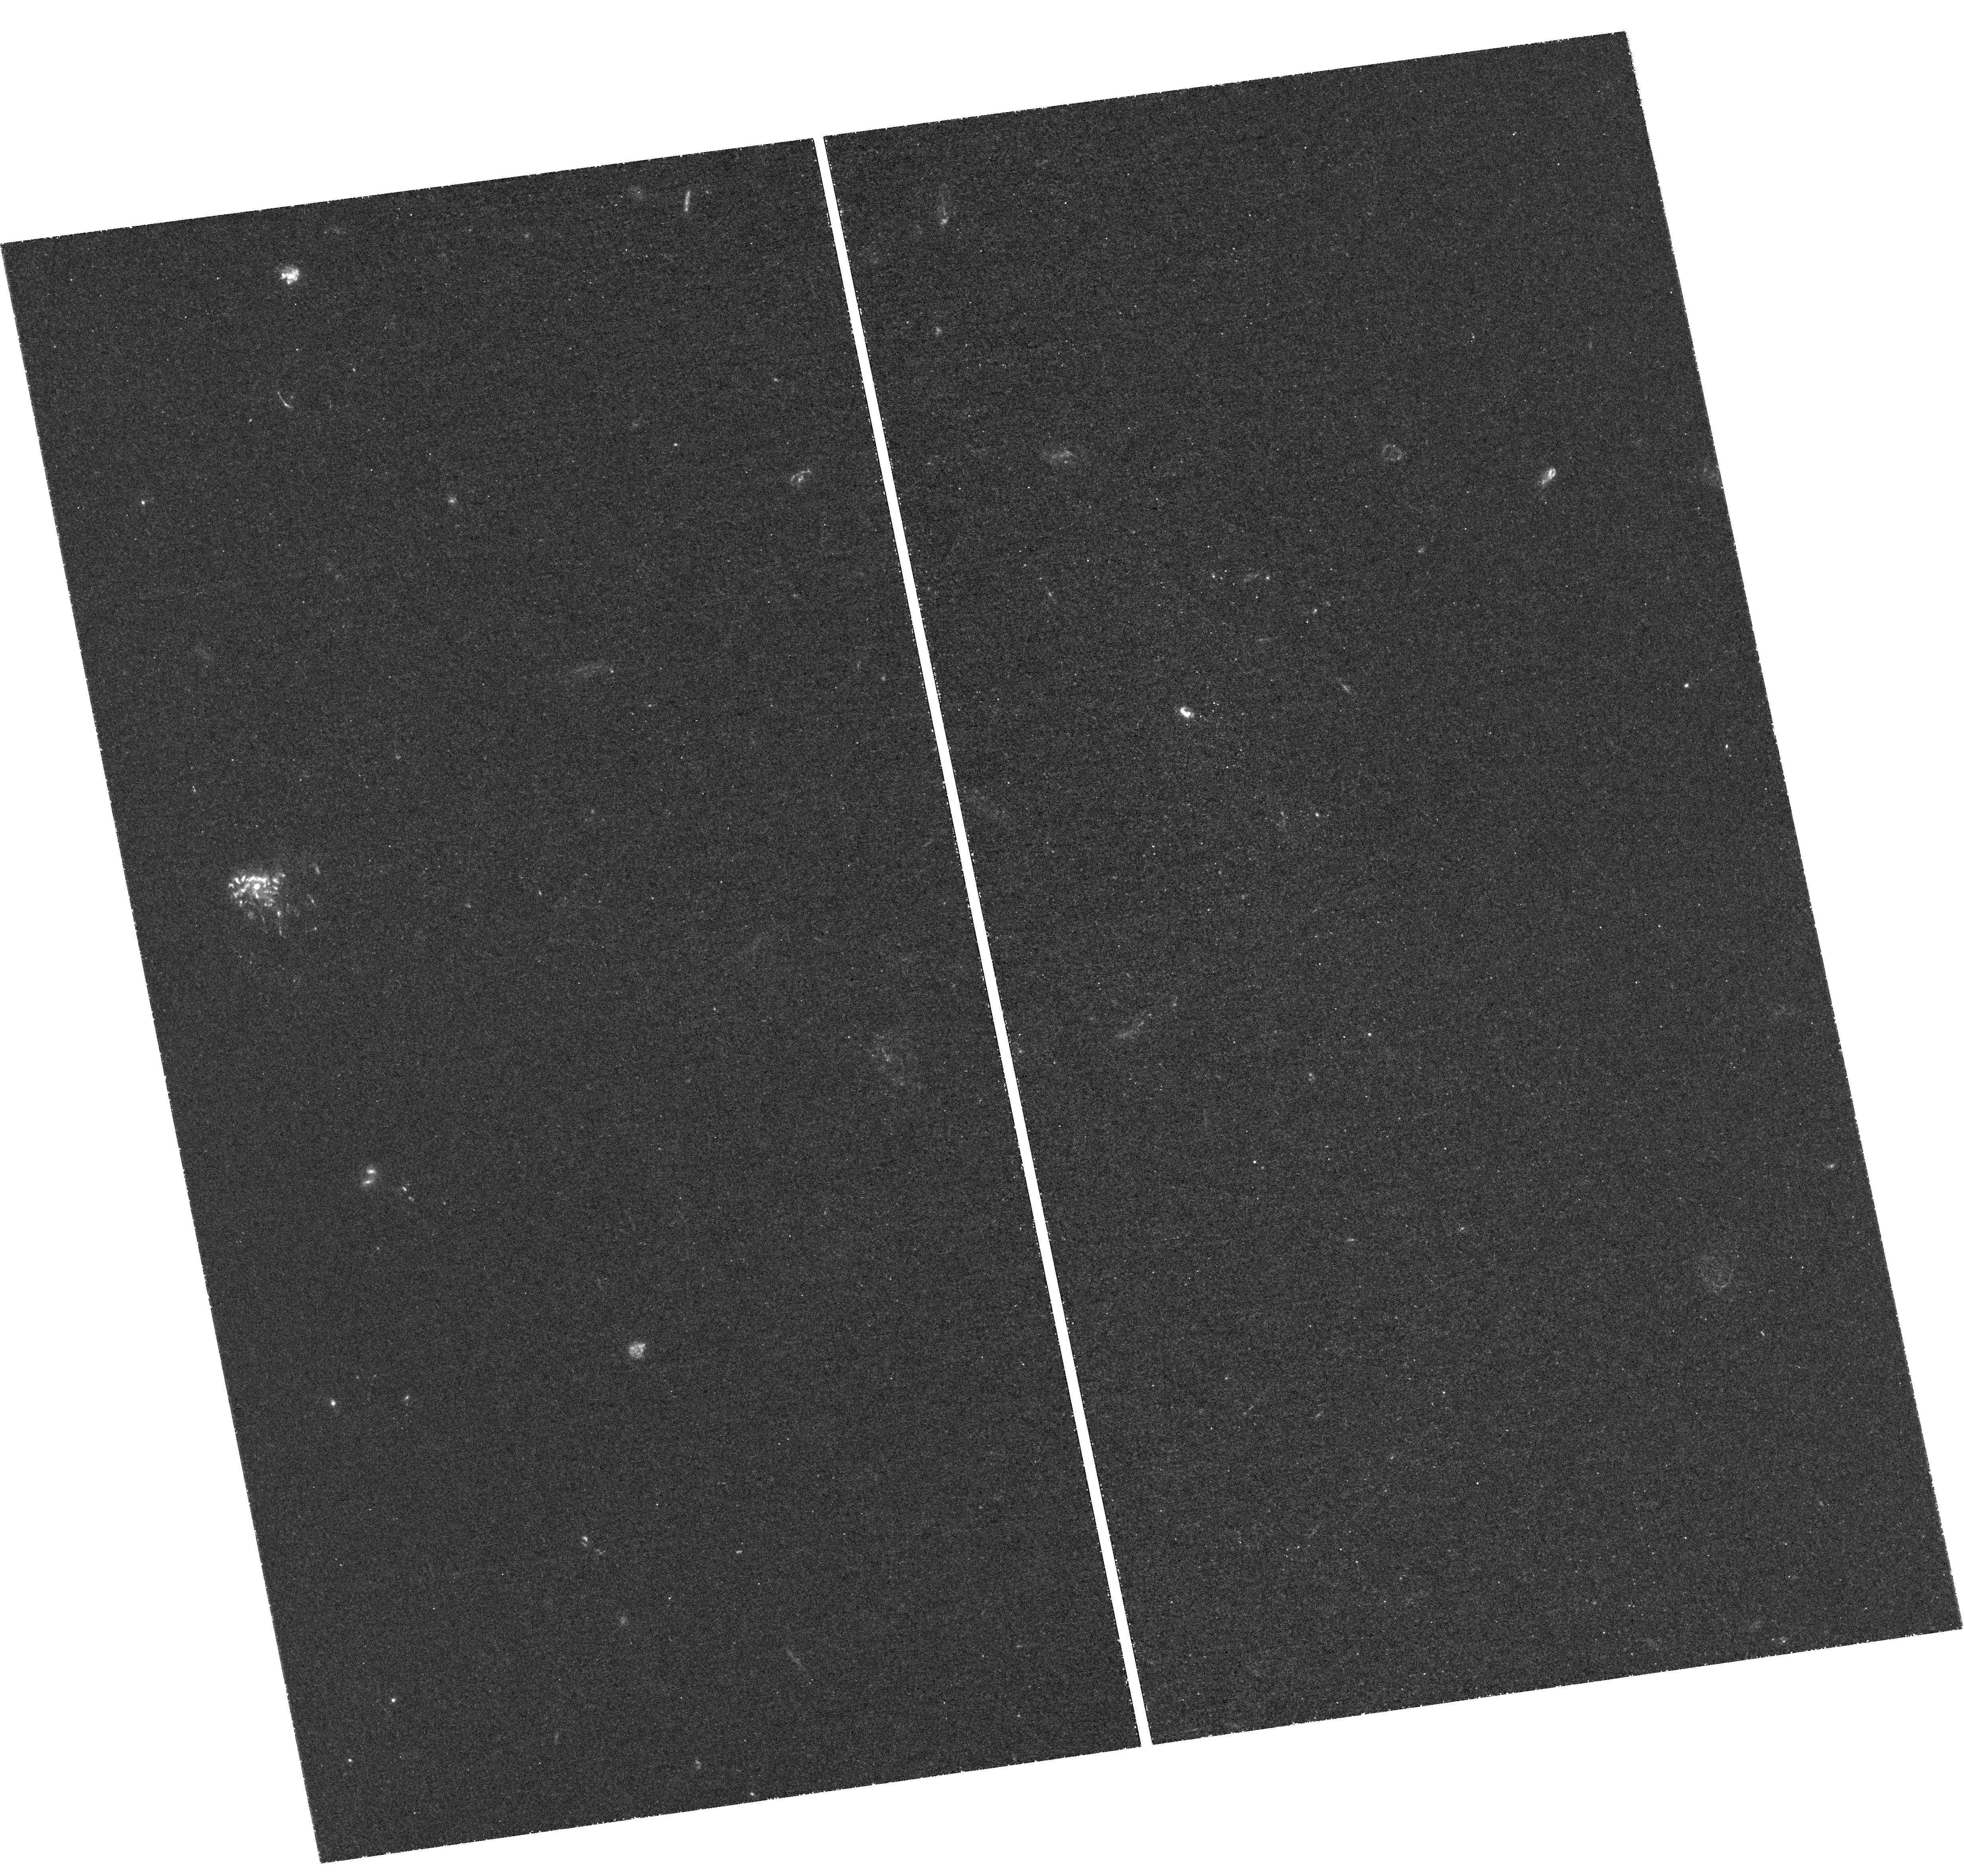
Target: ABELL2744. Instrument: WFC3/UVIS. Filter: F275W. Exposure: 3.2 h. Observation ID: hst_13389_01_wfc3_uvis_f275w_icda01

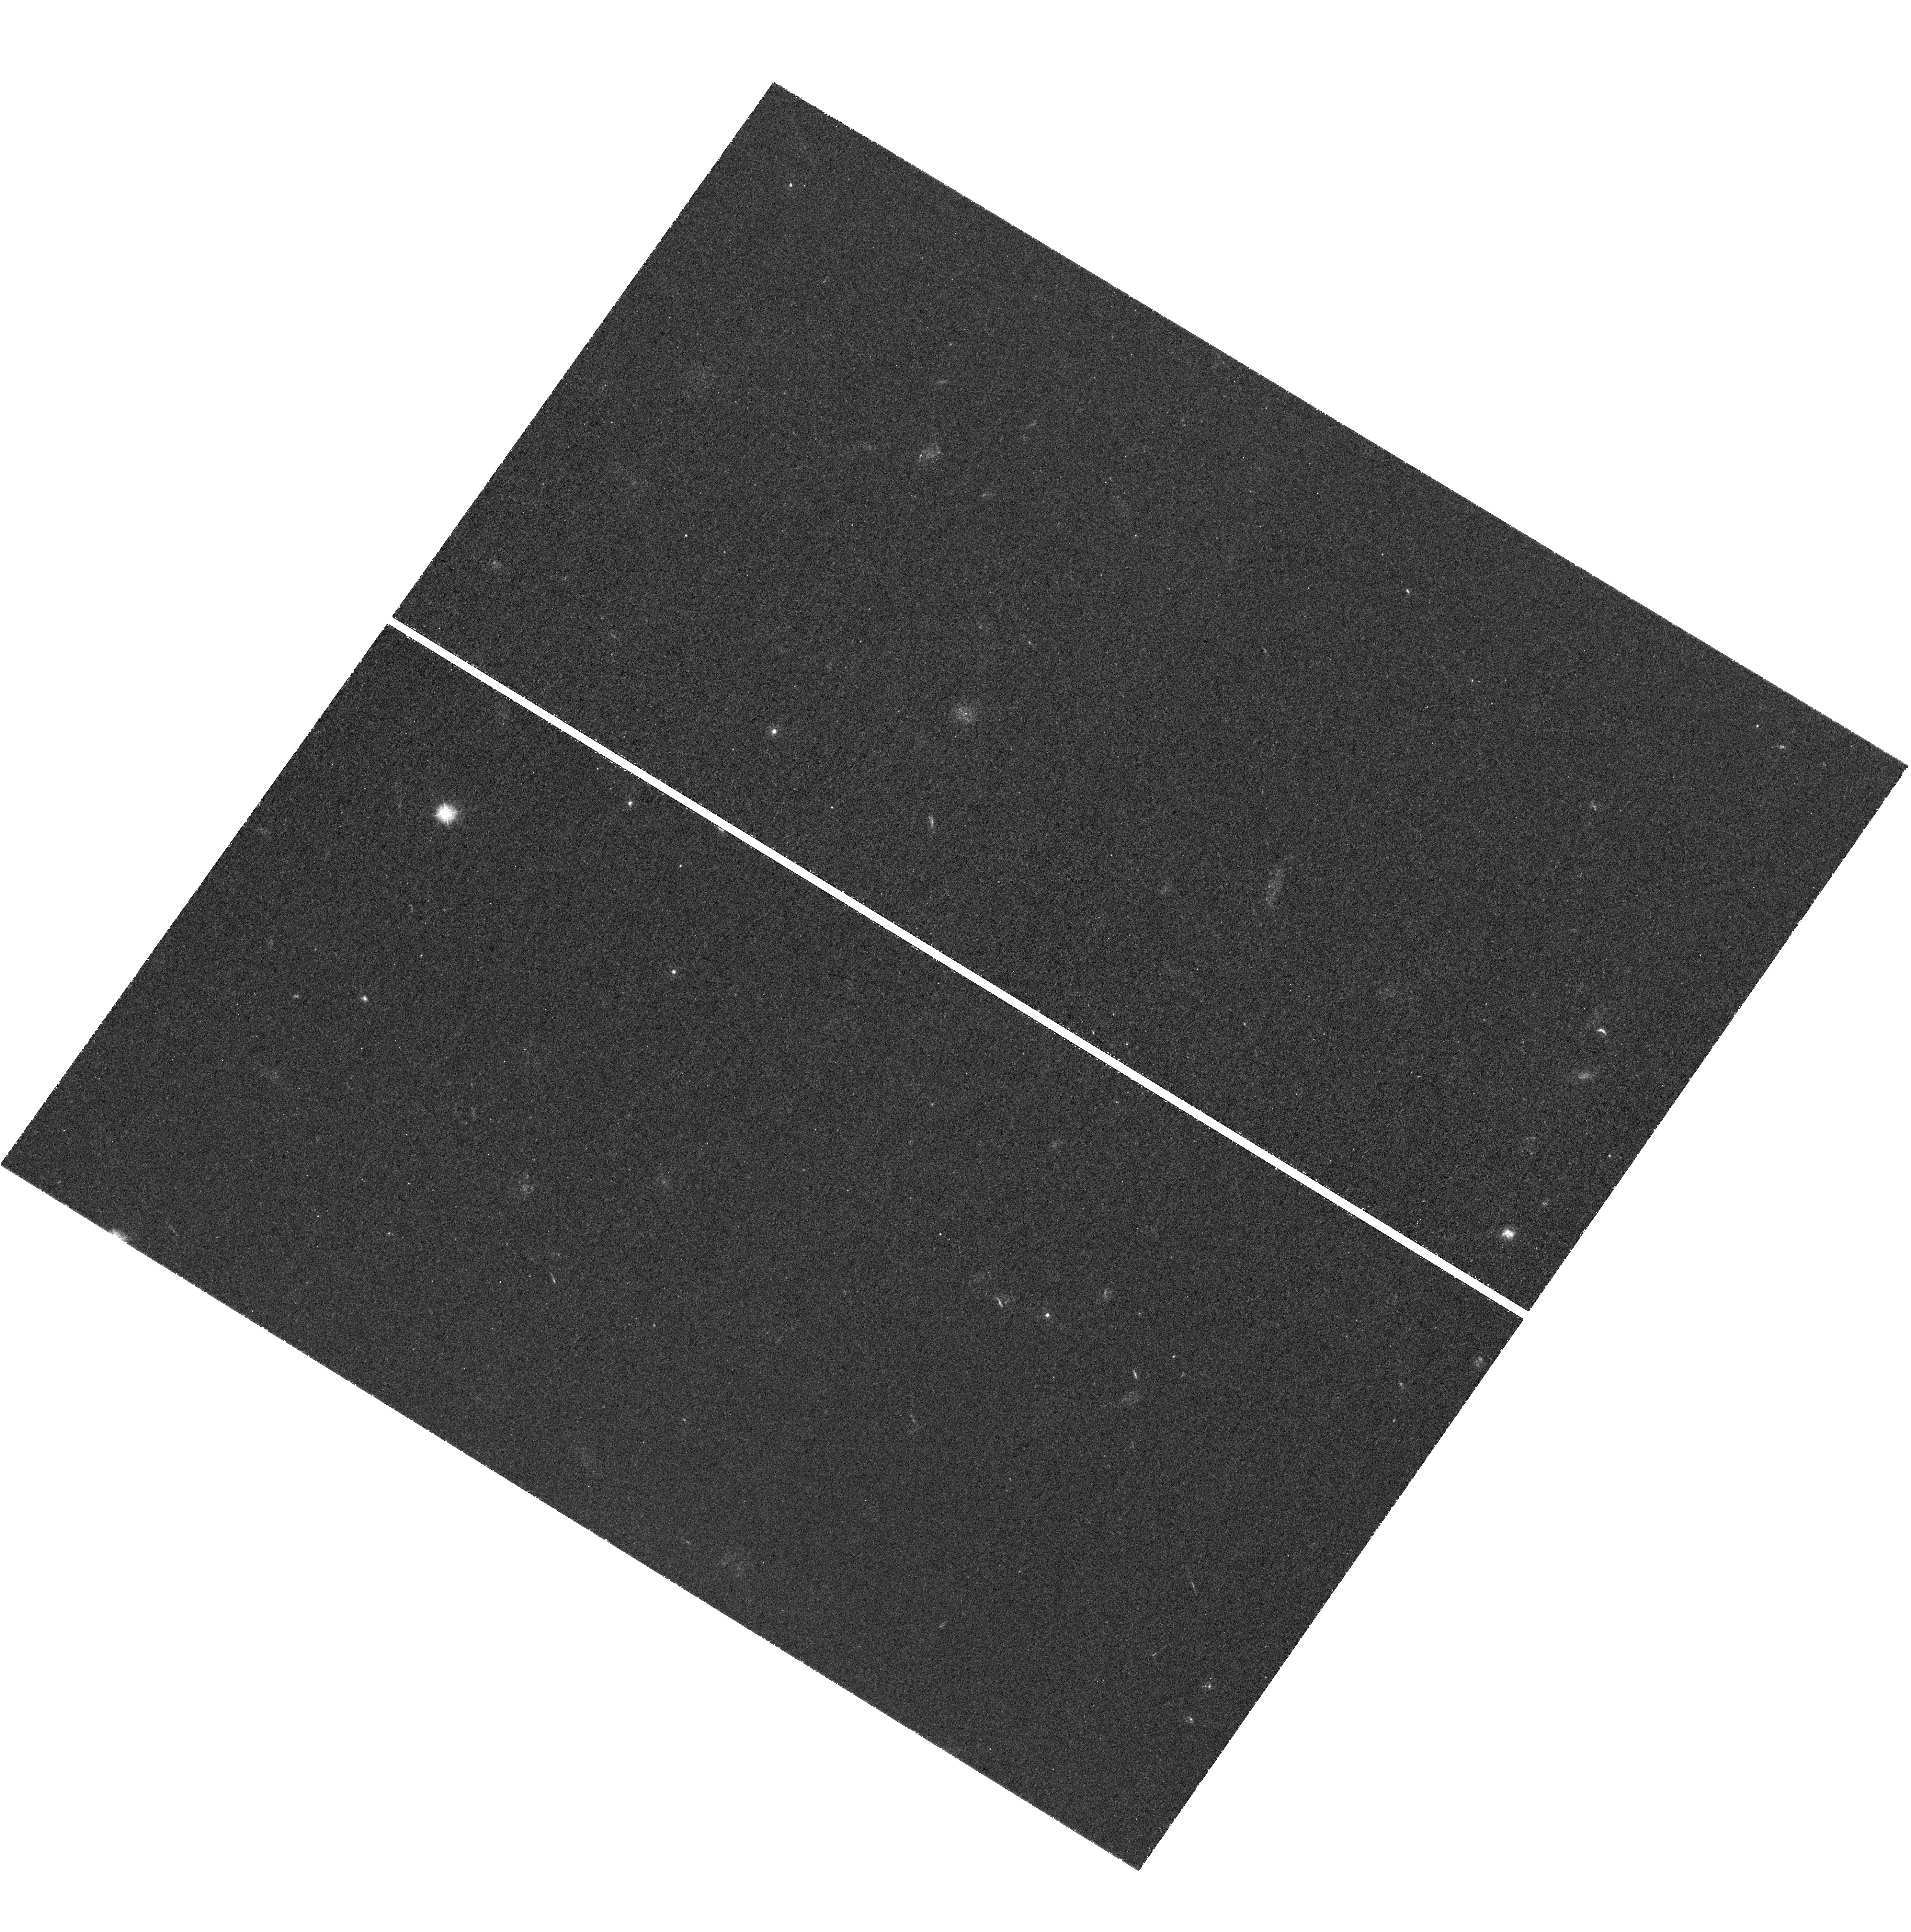
Target: MACSJ0717. Instrument: WFC3/UVIS. Filter: F275W. Exposure: 3.2 h. Observation ID: hst_13389_06_wfc3_uvis_f275w_icda06

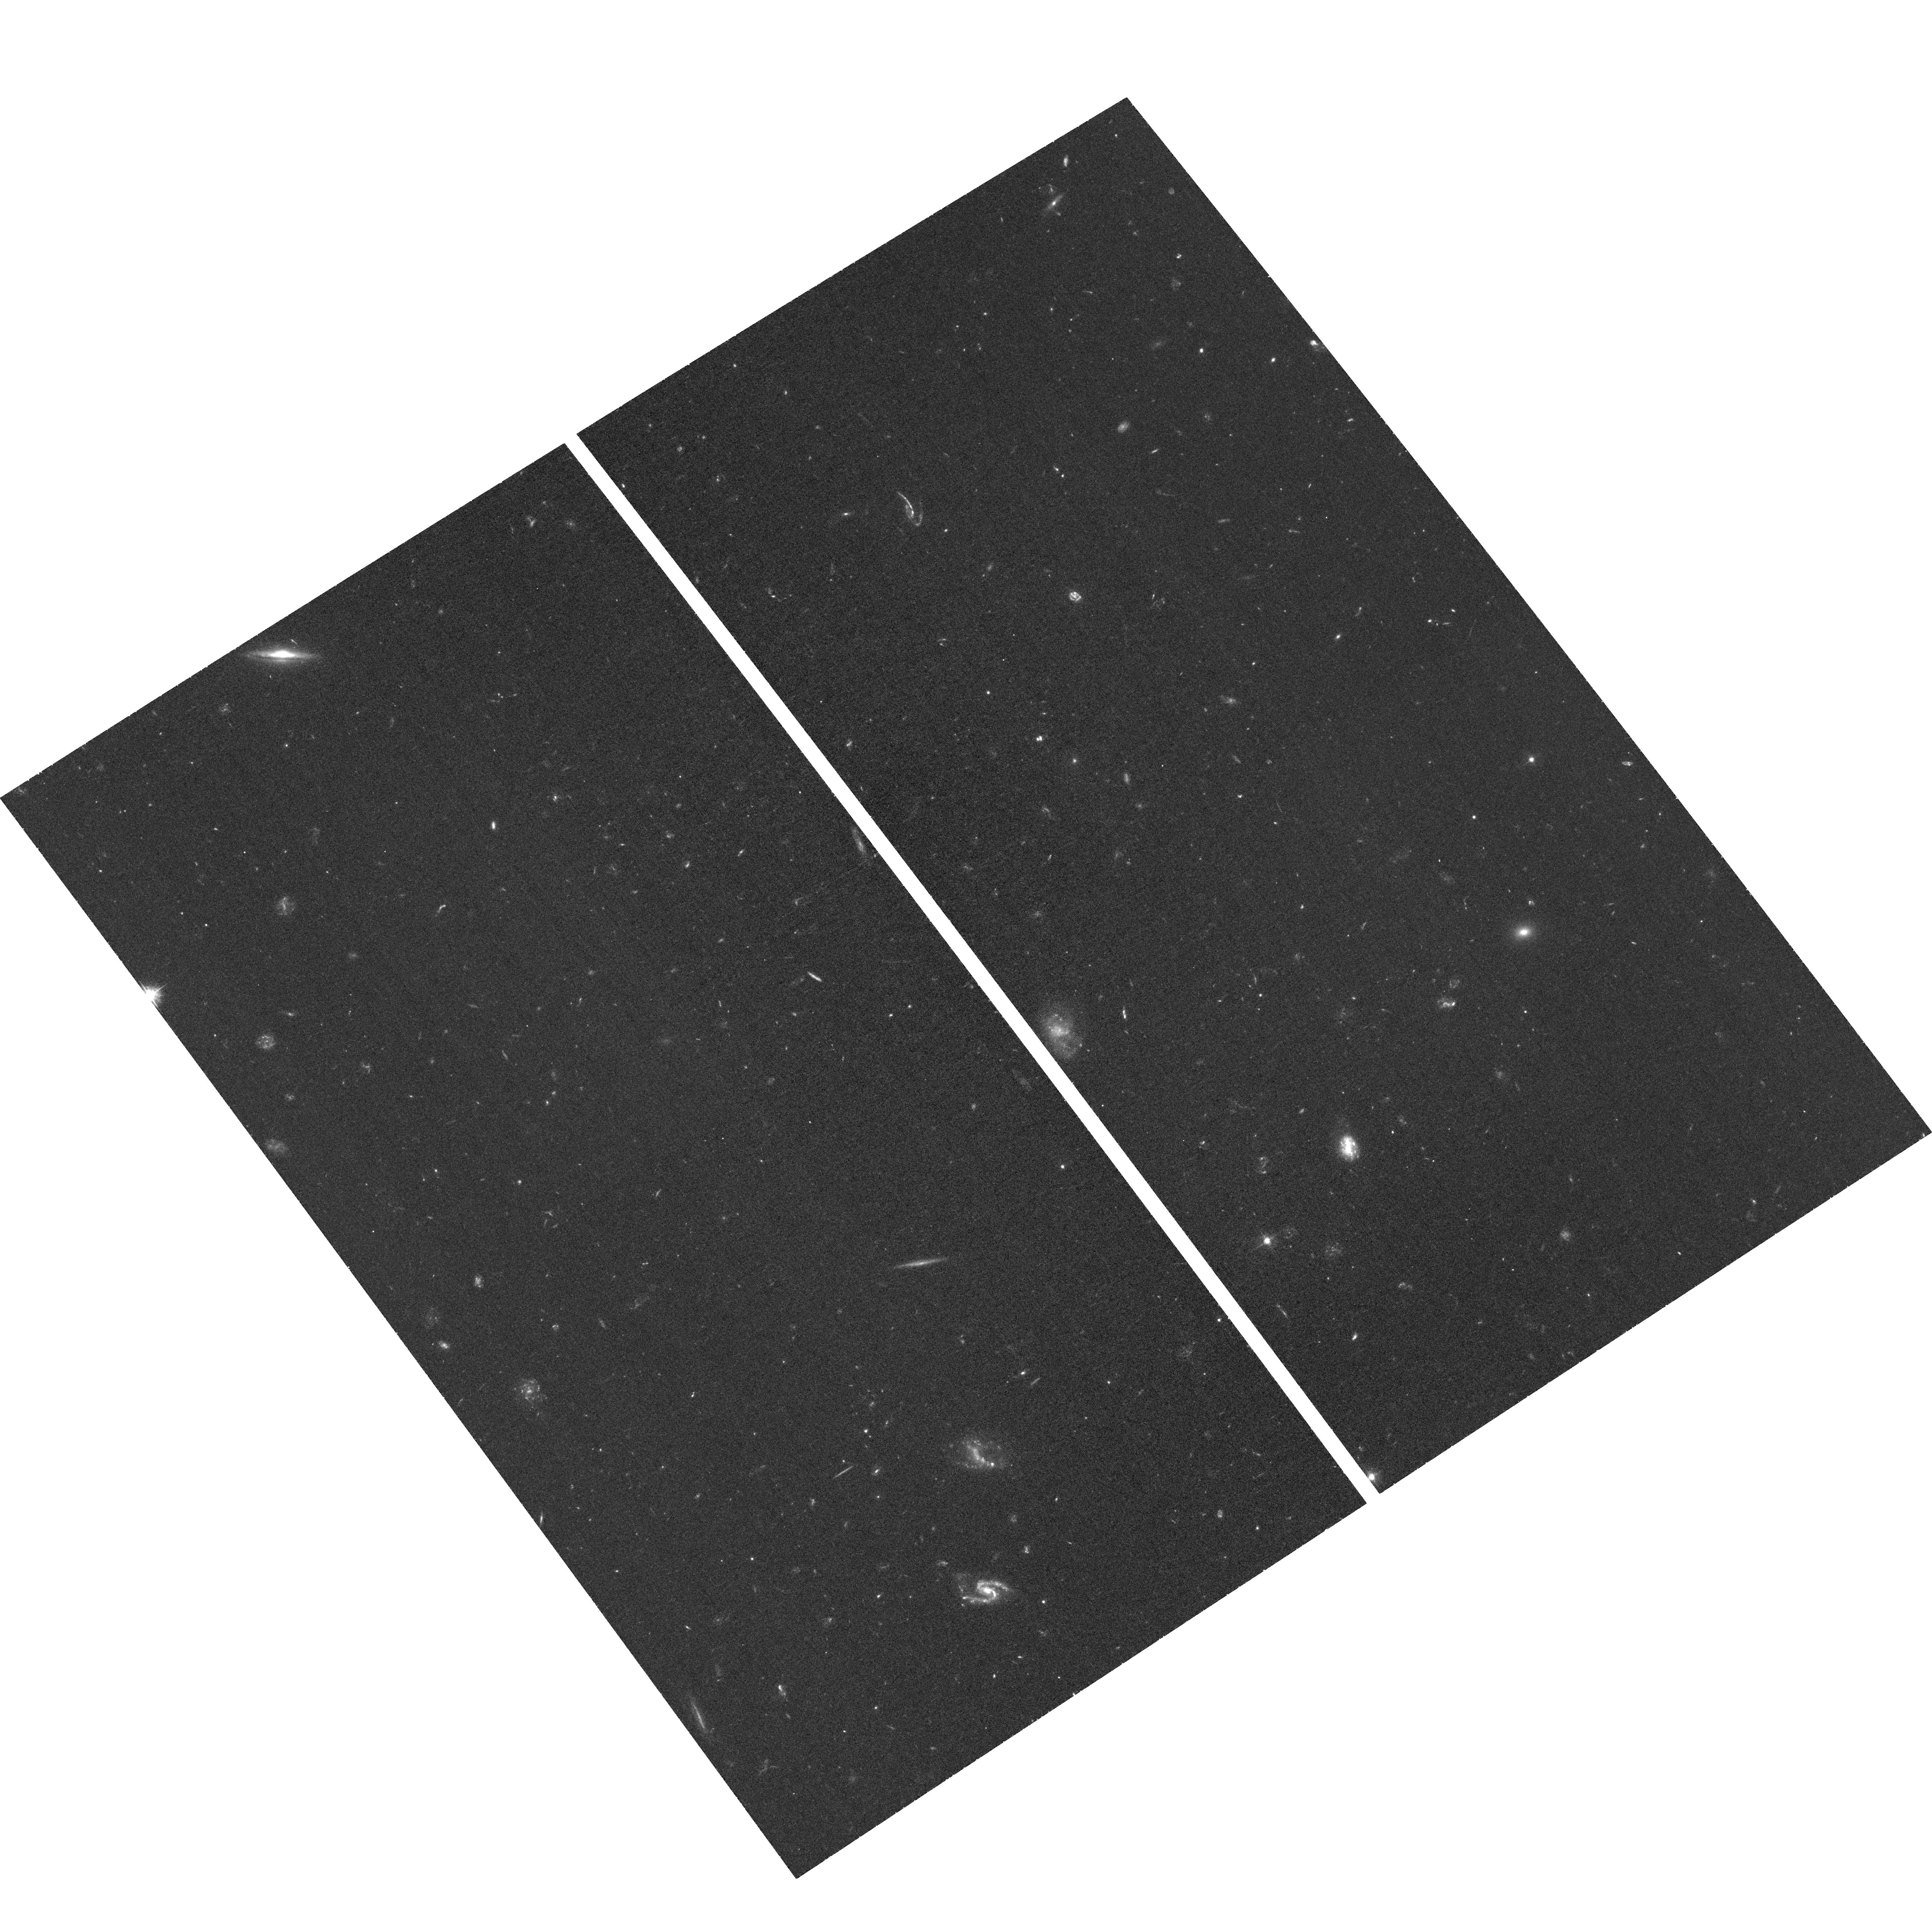
Target: field at RA 177.416°, Dec 22.301°. Instrument: ACS/WFC. Filter: F435W. Exposure: 1.3 h. Observation ID: hst_13389_11_acs_wfc_f435w_jcda11

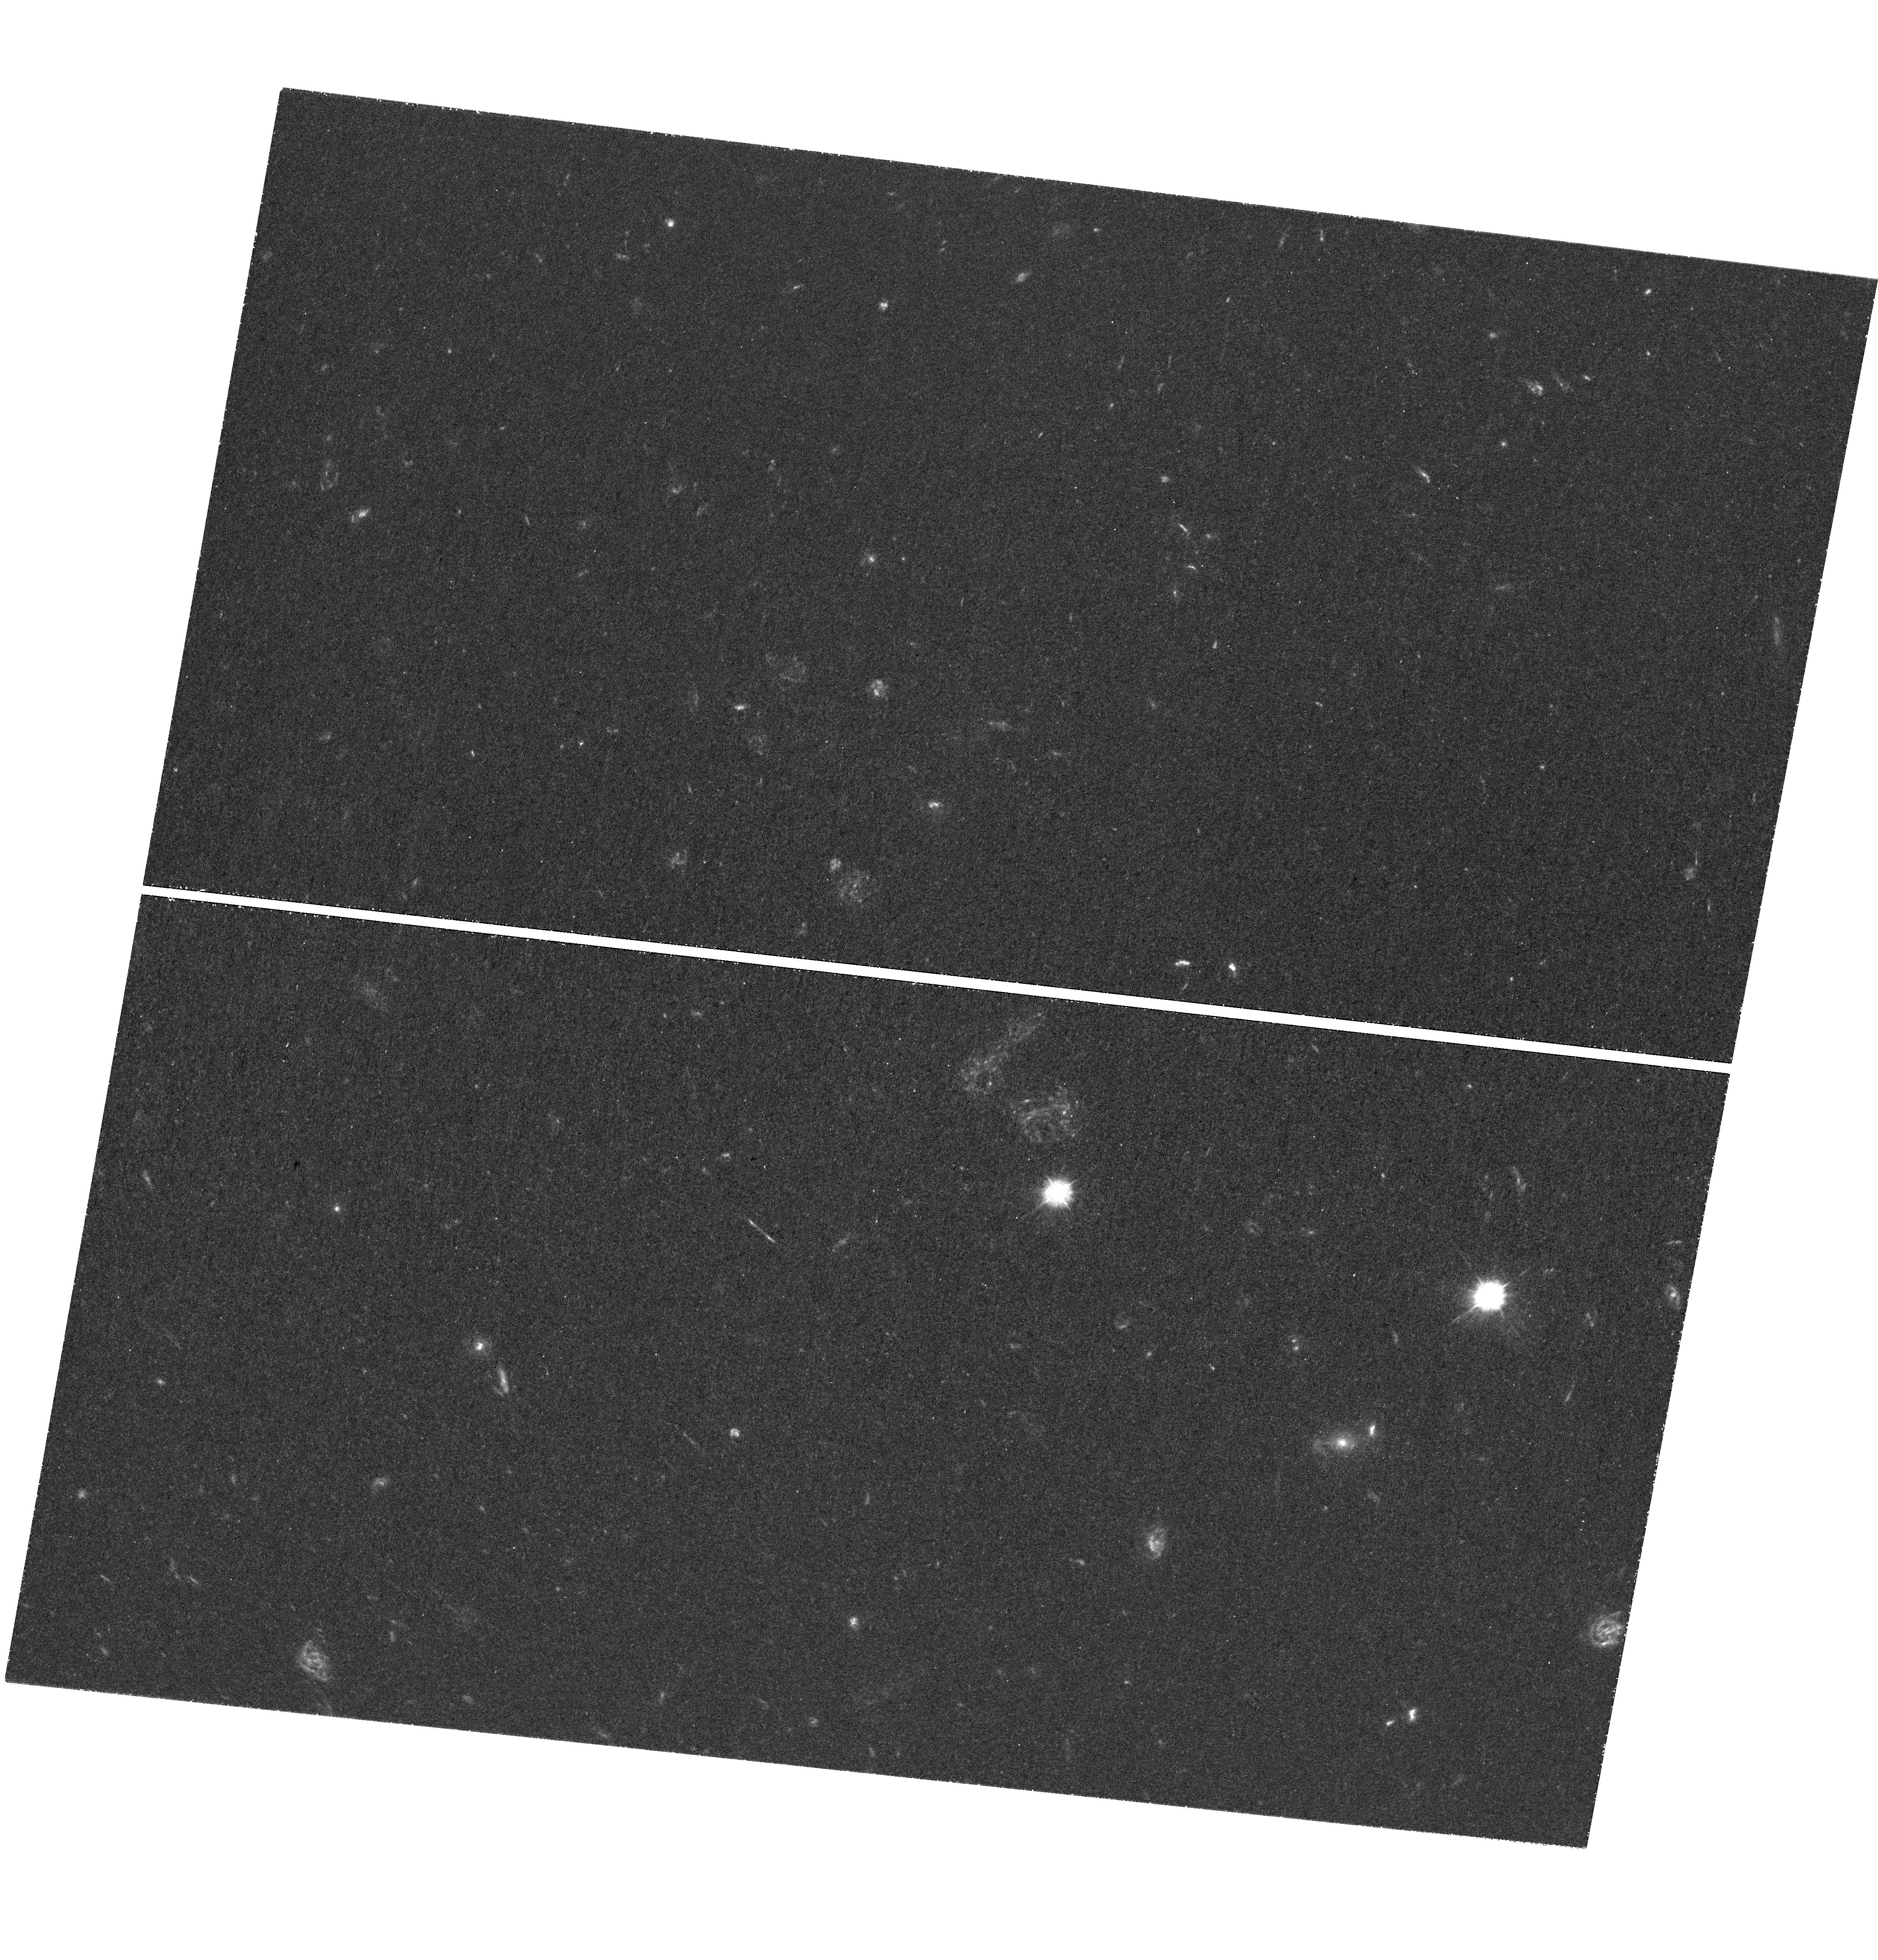
Target: MACSJ1149. Instrument: WFC3/UVIS. Filter: F336W. Exposure: 3.1 h. Observation ID: hst_13389_12_wfc3_uvis_f336w_icda12

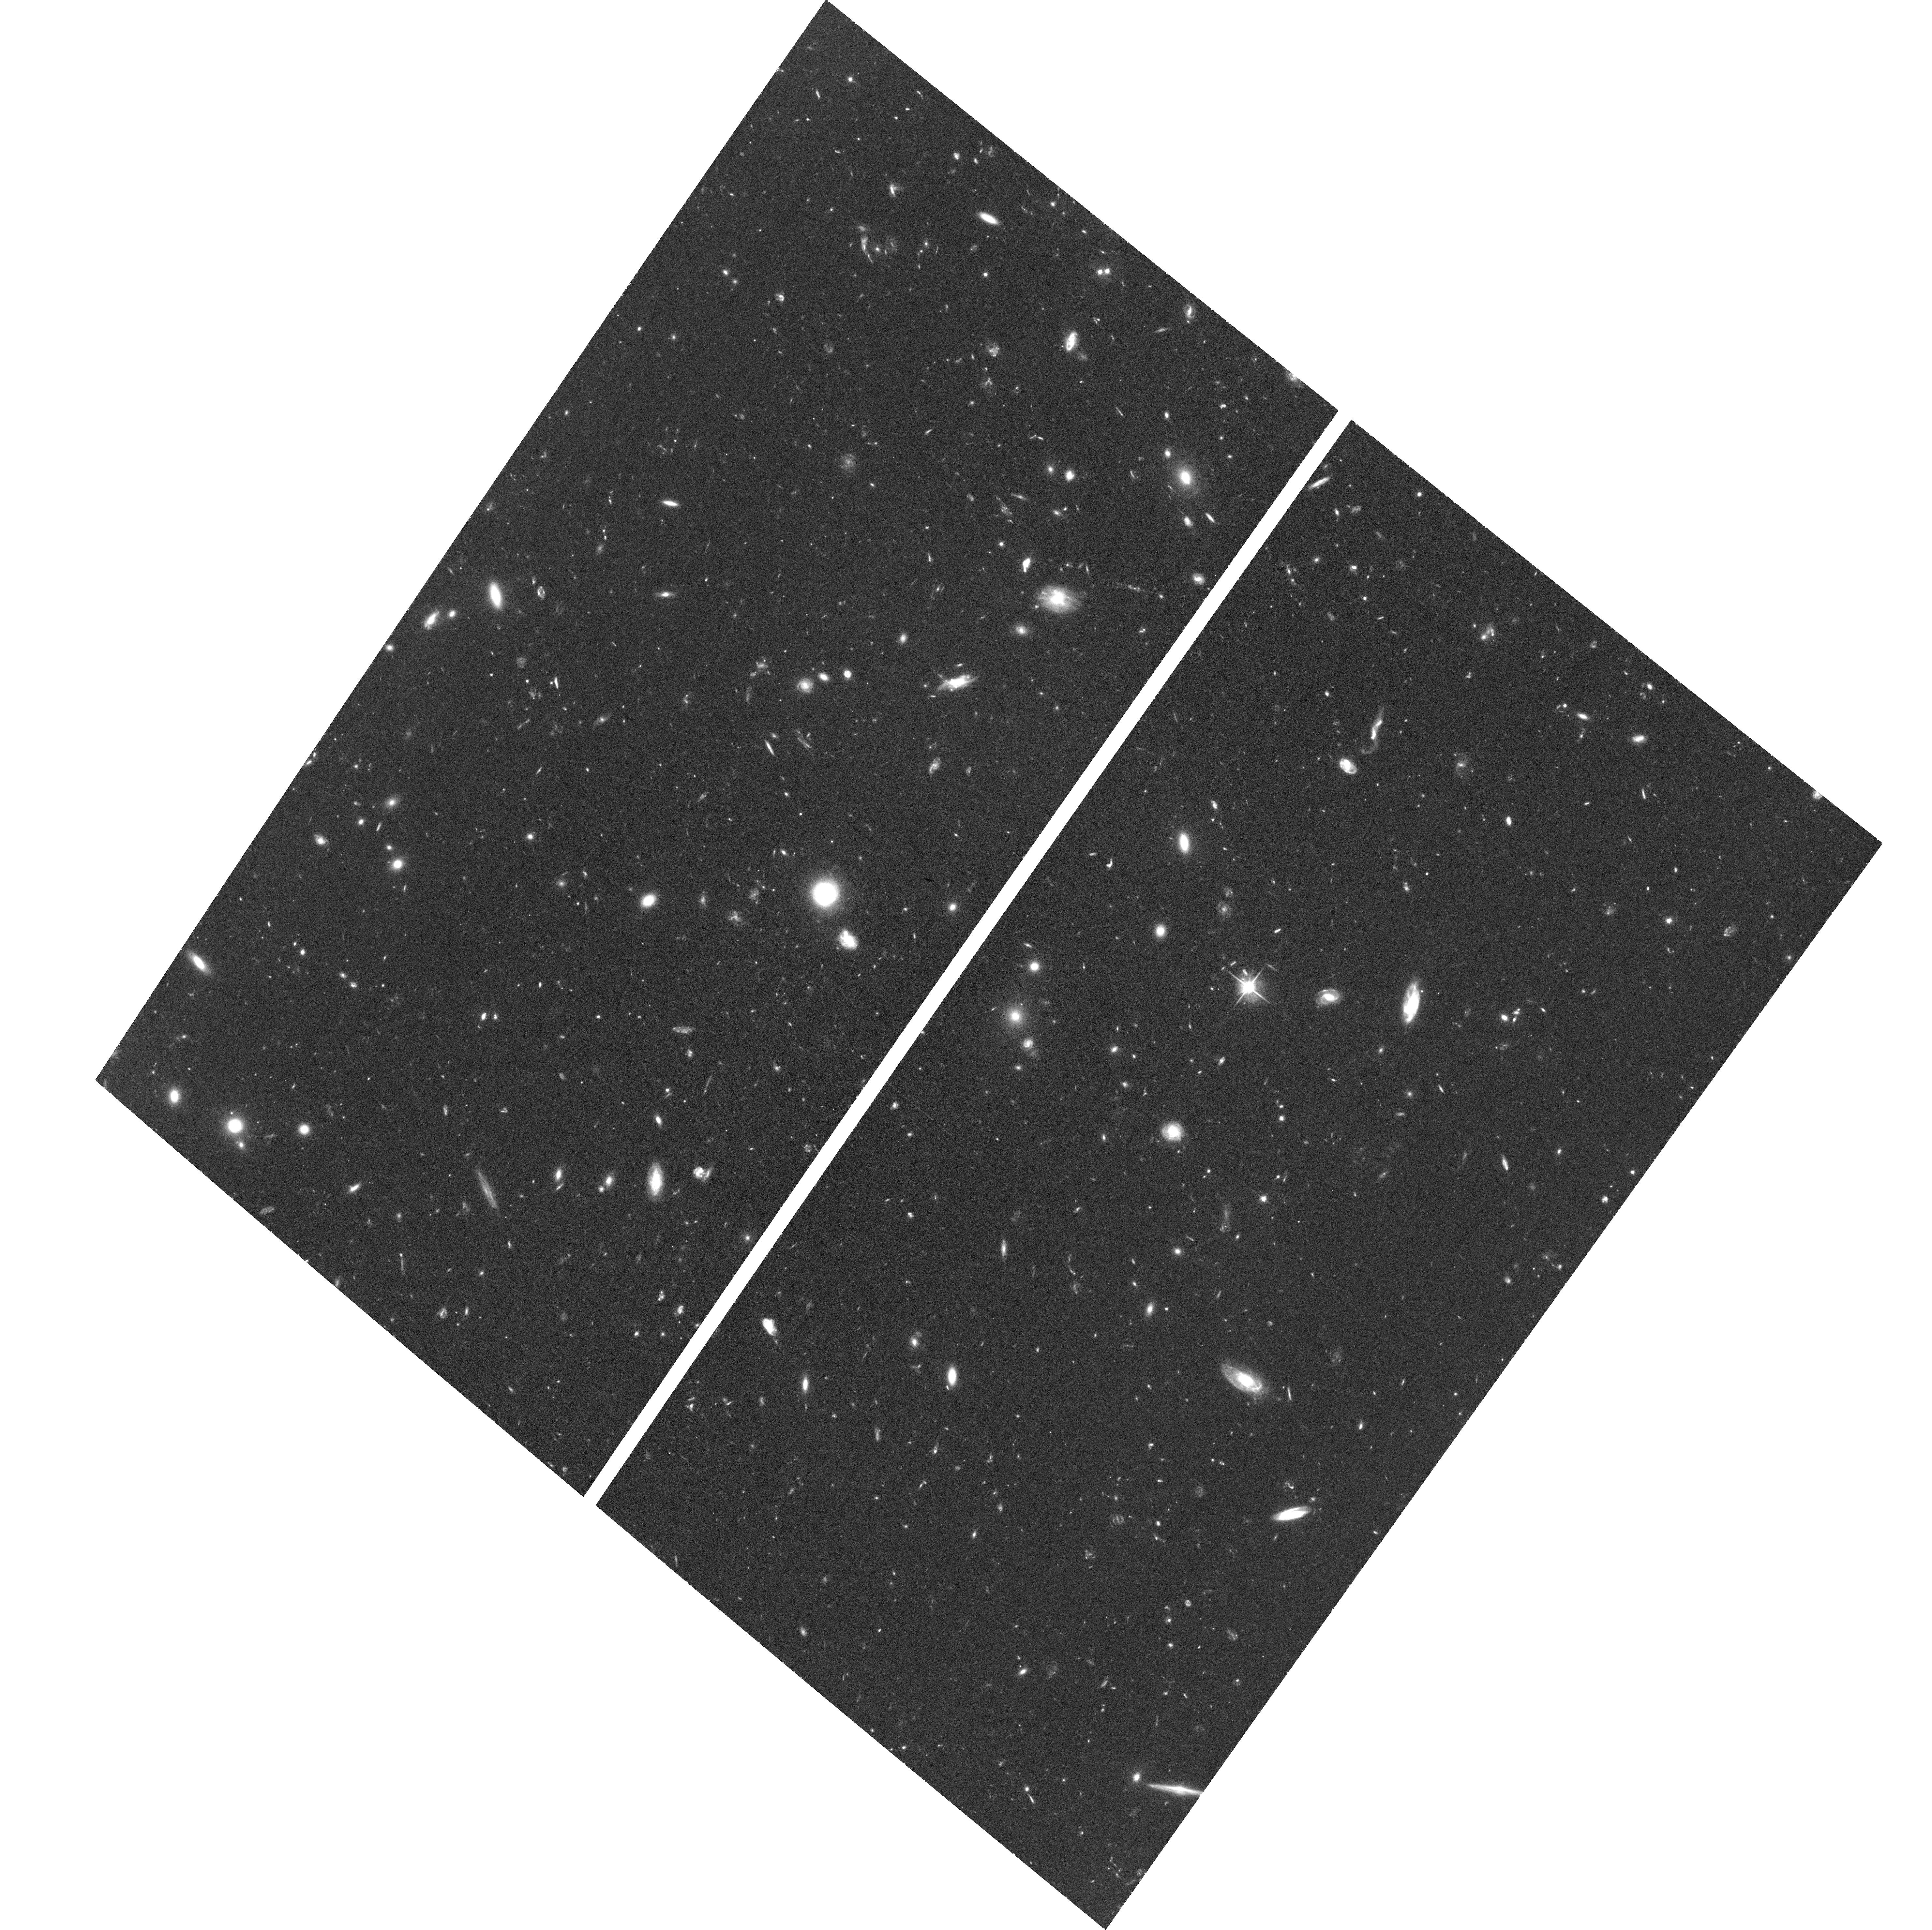
Target: field at RA 3.476°, Dec -30.380°. Instrument: ACS/WFC. Filter: F606W. Exposure: 1.4 h. Observation ID: hst_13389_02_acs_wfc_f606w_jcda02

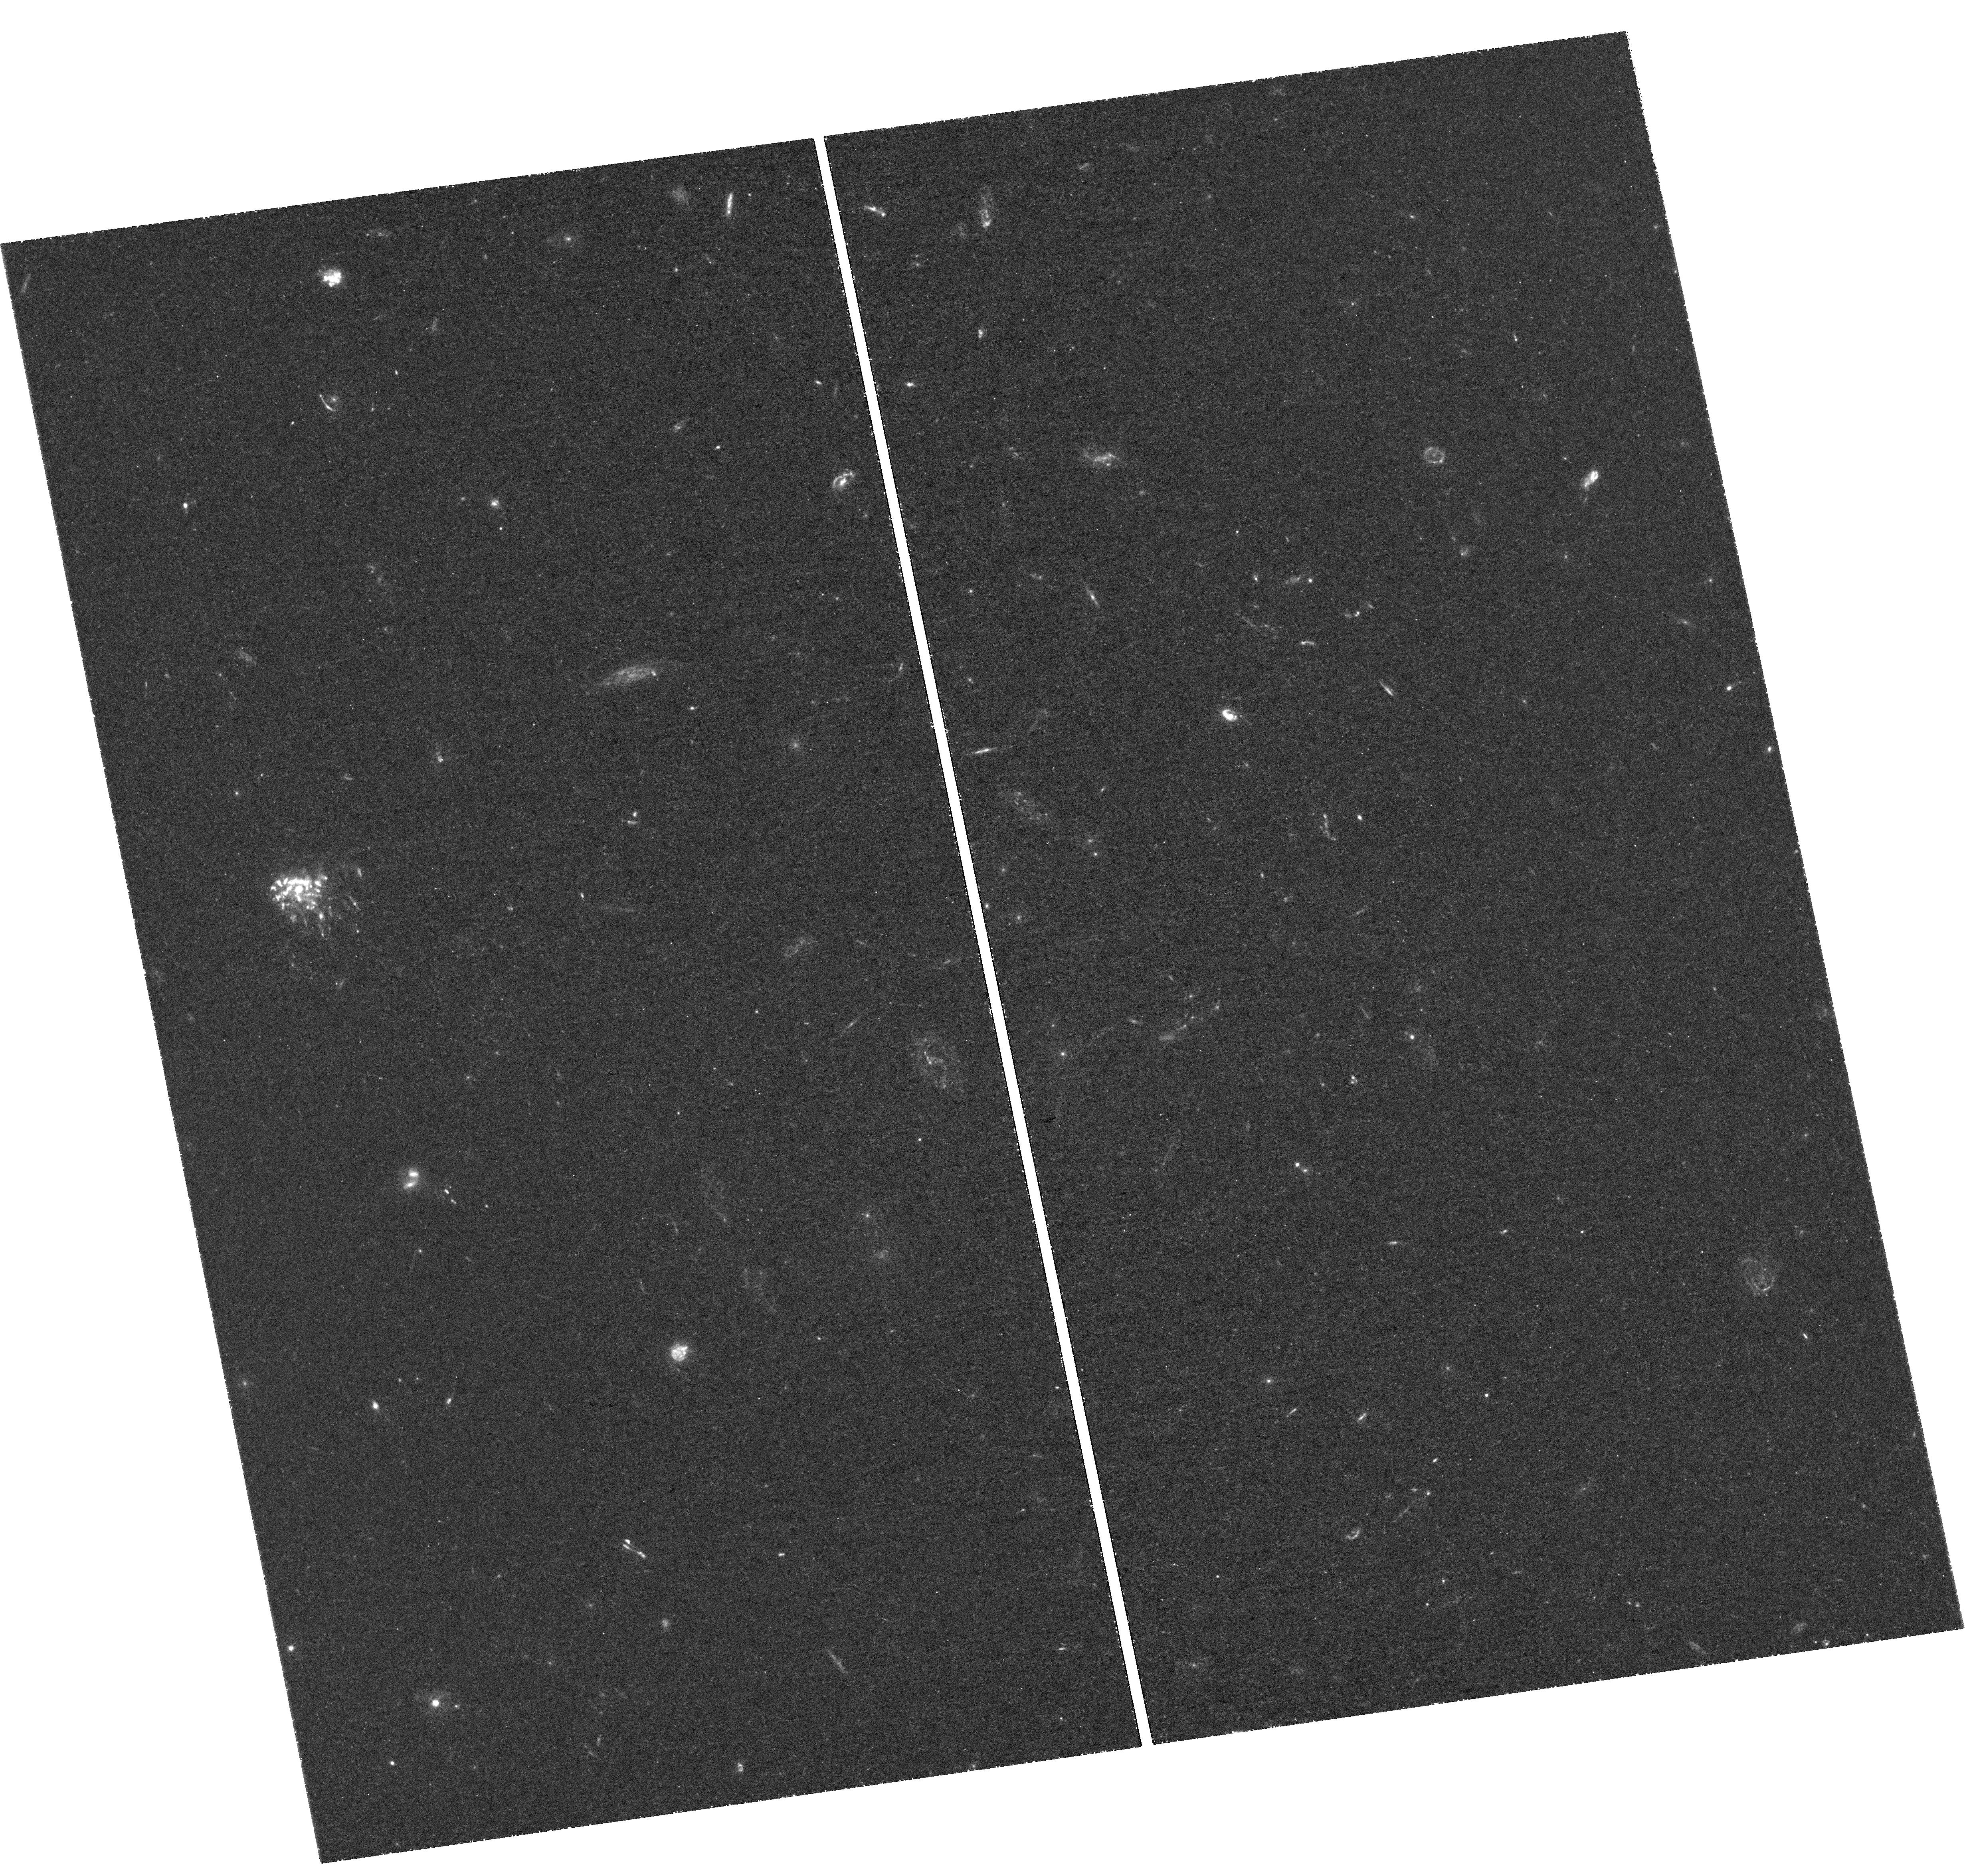
Target: ABELL2744. Instrument: WFC3/UVIS. Filter: F336W. Exposure: 3.2 h. Observation ID: hst_13389_04_wfc3_uvis_f336w_icda04

The Ultraviolet Frontier: Completing the Census of Star Formation at Its Peak Epoch (PI: Siana, Brian)

We propose deep WFC3/UVIS F275W and F336W (8 orbits per pointing per filter) near-ultraviolet imaging of three of the four "Frontier Field" lensing clusters. These observations will complete the legacy of Hubble imaging in these fields and detect >100 dwarf galaxies (M_UV > -17) in four redshift bins between 0.5<z<3.0, enabling the following science. 1) Measurement of the luminosity and physical extent of the far-UV emission of lensed dwarf galaxies (7.5<log(M*)<9) at 0.5<z<1.5. With these data we can determine the typical duration and surface density of star formation in galaxies in which supernovae feedback should be particularly important. 2) Enable study of galaxies from 1.5<z<3, the peak epoch of star formation, via identification of their Lyman break. Accurate photometric redshifts via Lyman breaks are critical for identifying young dwarf galaxies which often have flat, featureless spectral energy distributions. The data will also enable measurement of (or significantly constrain) the Lyman continuum emissivity of ~20 (~12) dwarf galaxies at z~2.5 (z~3.1) that are analogous to the higher redshift galaxies which reionized the universe. 3) Detect and spatially resolve ongoing star formation in early type galaxies in the foreground clusters. The detection of such star formation (or lack of it) will constrain the mechanisms for quenching star formation and transitioning galaxies to the red sequence. The parallel fields will be imaged in F435W and F606W to nearly double the exposure time of the Frontier parallel field observations to provide legacy high resolution blue/optical images unique to HST.